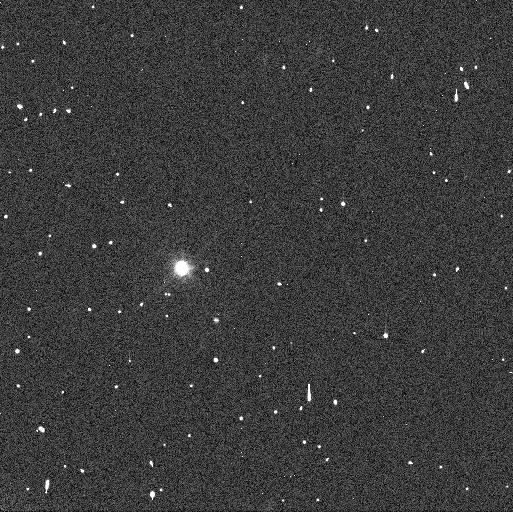
Target: 1999-RT214. Instrument: WFC3/UVIS. Filter: F606W. Exposure: 3 min. Observation ID: icm603leq

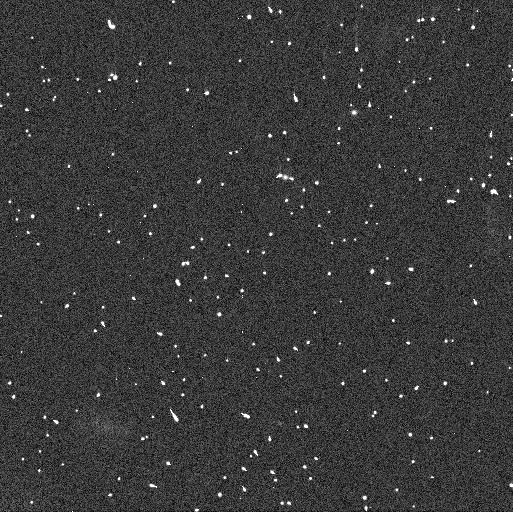
Target: 2001-FL185. Instrument: WFC3/UVIS. Filter: F606W. Exposure: 3 min. Observation ID: icm608jnq

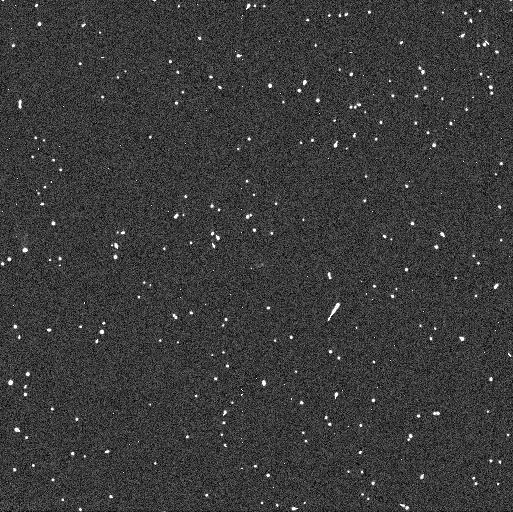
Target: 2000-CQ114. Instrument: WFC3/UVIS. Filter: F438W. Exposure: 6 min. Observation ID: icm605f3q

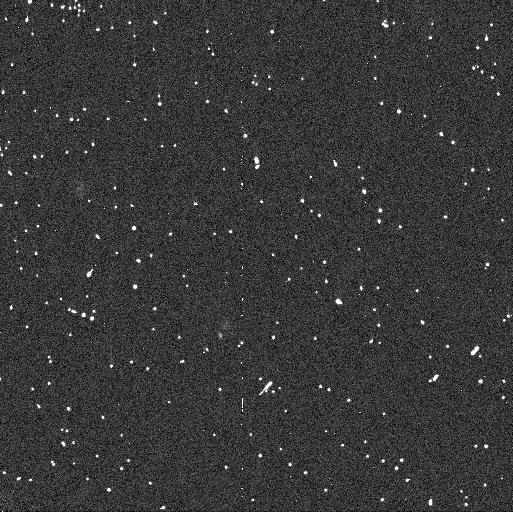
Target: 60458-2000-CM114. Instrument: WFC3/UVIS. Filter: F438W. Exposure: 6 min. Observation ID: icm601hkq

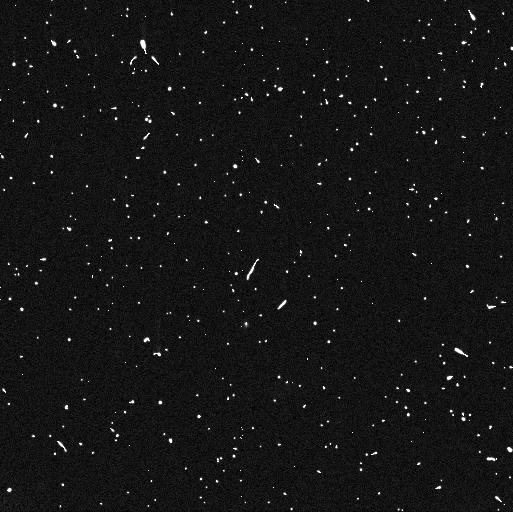
Target: 1999-RT214. Instrument: WFC3/UVIS. Filter: F814W. Exposure: 6 min. Observation ID: icm604opq

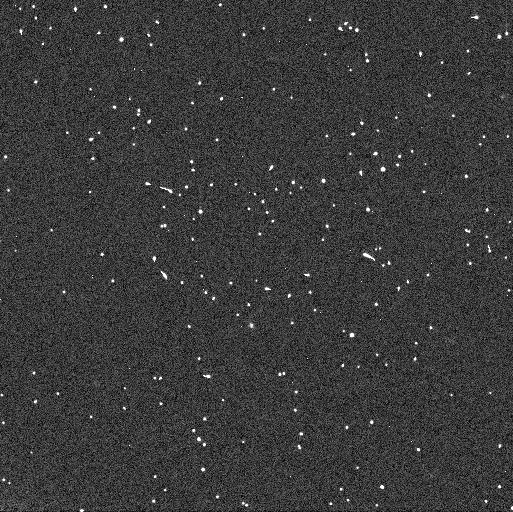
Target: 1999-RT214. Instrument: WFC3/UVIS. Filter: F606W. Exposure: 3 min. Observation ID: icm604psq

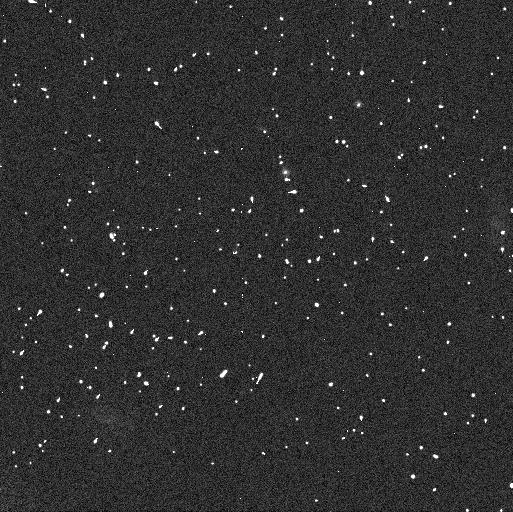
Target: 2001-FL185. Instrument: WFC3/UVIS. Filter: F814W. Exposure: 6 min. Observation ID: icm608jlq

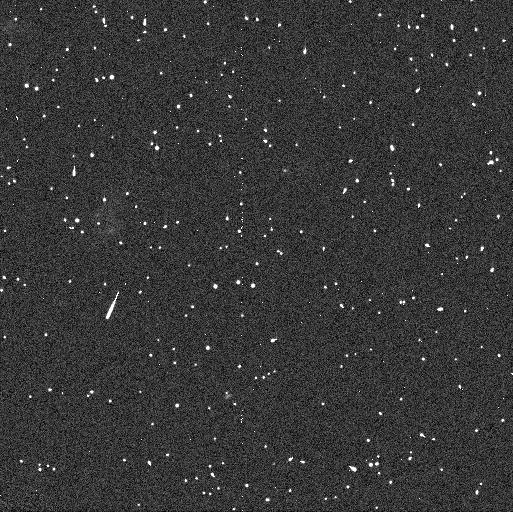
Target: 2001-FL185. Instrument: WFC3/UVIS. Filter: F438W. Exposure: 6 min. Observation ID: icm607waq

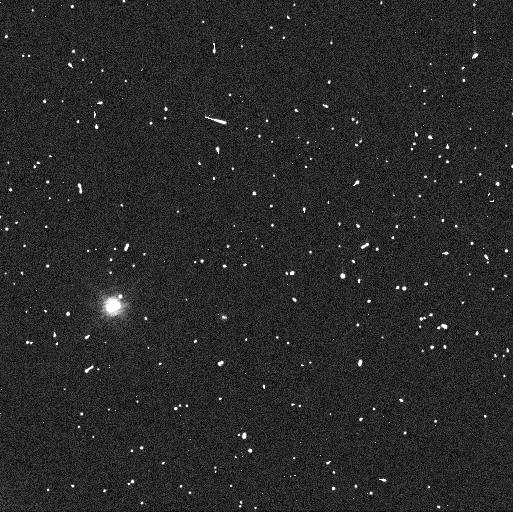
Target: 1999-RT214. Instrument: WFC3/UVIS. Filter: F814W. Exposure: 6 min. Observation ID: icm603ljq

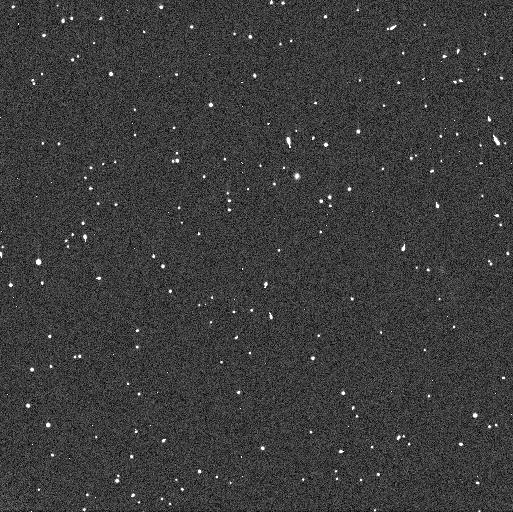
Target: 2001-FL185. Instrument: WFC3/UVIS. Filter: F606W. Exposure: 3 min. Observation ID: icm606ltq

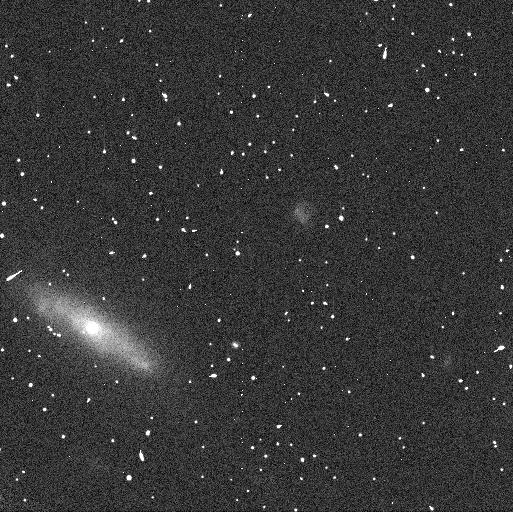
Target: 60458-2000-CM114. Instrument: WFC3/UVIS. Filter: F814W. Exposure: 6 min. Observation ID: icm602wgq

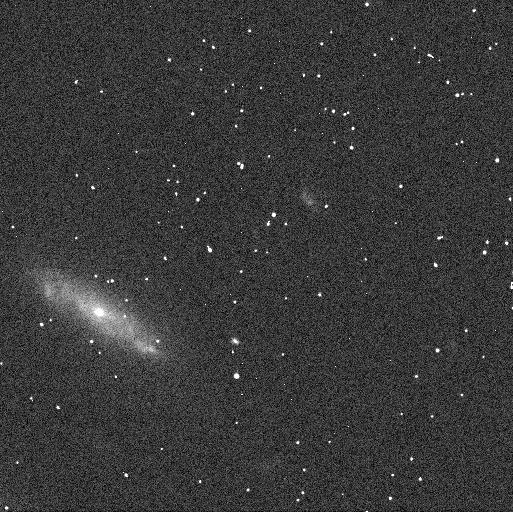
Target: 60458-2000-CM114. Instrument: WFC3/UVIS. Filter: F606W. Exposure: 3 min. Observation ID: icm602weq

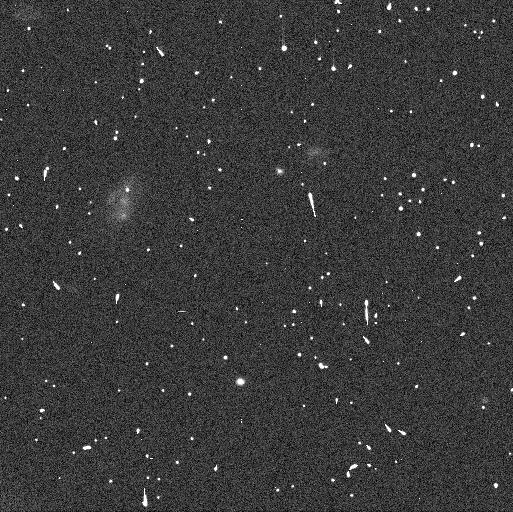
Target: 2001-FL185. Instrument: WFC3/UVIS. Filter: F606W. Exposure: 3 min. Observation ID: icm607w6q

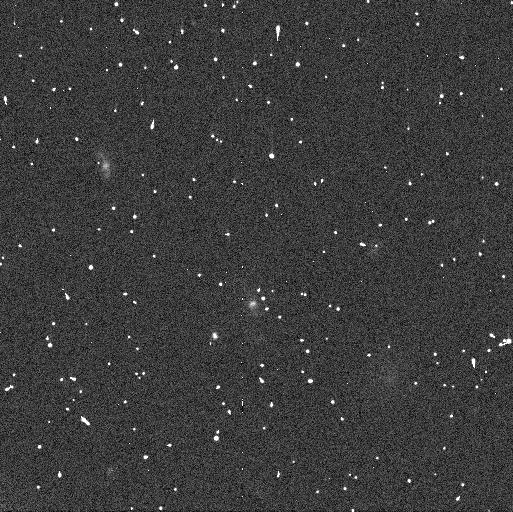
Target: 60458-2000-CM114. Instrument: WFC3/UVIS. Filter: F606W. Exposure: 3 min. Observation ID: icm601hgq

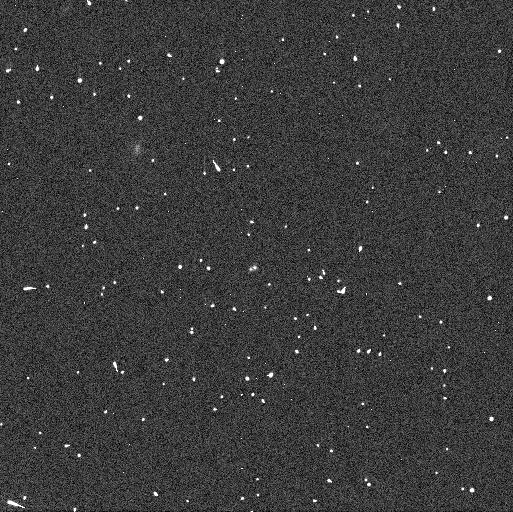
Target: 2000-CQ114. Instrument: WFC3/UVIS. Filter: F606W. Exposure: 3 min. Observation ID: icm605eyq

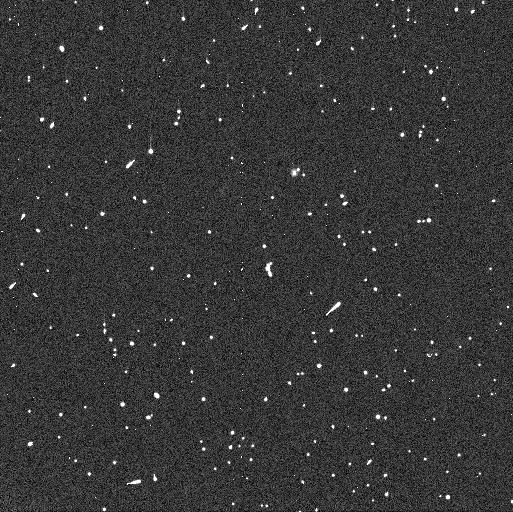
Target: 2001-FL185. Instrument: WFC3/UVIS. Filter: F814W. Exposure: 6 min. Observation ID: icm606lkq

Orbits and Physical Properties of Four Binary Transneptunian Objects (PI: Grundy, Will M.)

Intriguing patterns are evident in both the orbits of transneptunian objects and in their observable external characteristics (colors, spectral features, etc.). Bulk physical properties are needed to make sense of the observations and to exploit them to constrain conditions in the protoplanetary disk where these objects formed. The key to obtaining bulk properties of transneptunian objects is that a sizeable proportion of them are binaries. Binary mutual orbits provide dynamical masses that can in turn be used to compute bulk densities. A statistical sample of binary orbits offers powerful constraints on formation mechanisms as well as subsequent evolution. This proposal seeks to continue a multi-year campaign to obtain orbits for as large of a sample of binary transneptunian objects as possible. We seek to make efficient use of HST by targeting four systems where we can obtain a dramatic improvement in orbital knowledge from relatively few, strategically timed visits, and where the secondary is too faint for reliable detection with ground-based near-IR adaptive optics techniques.